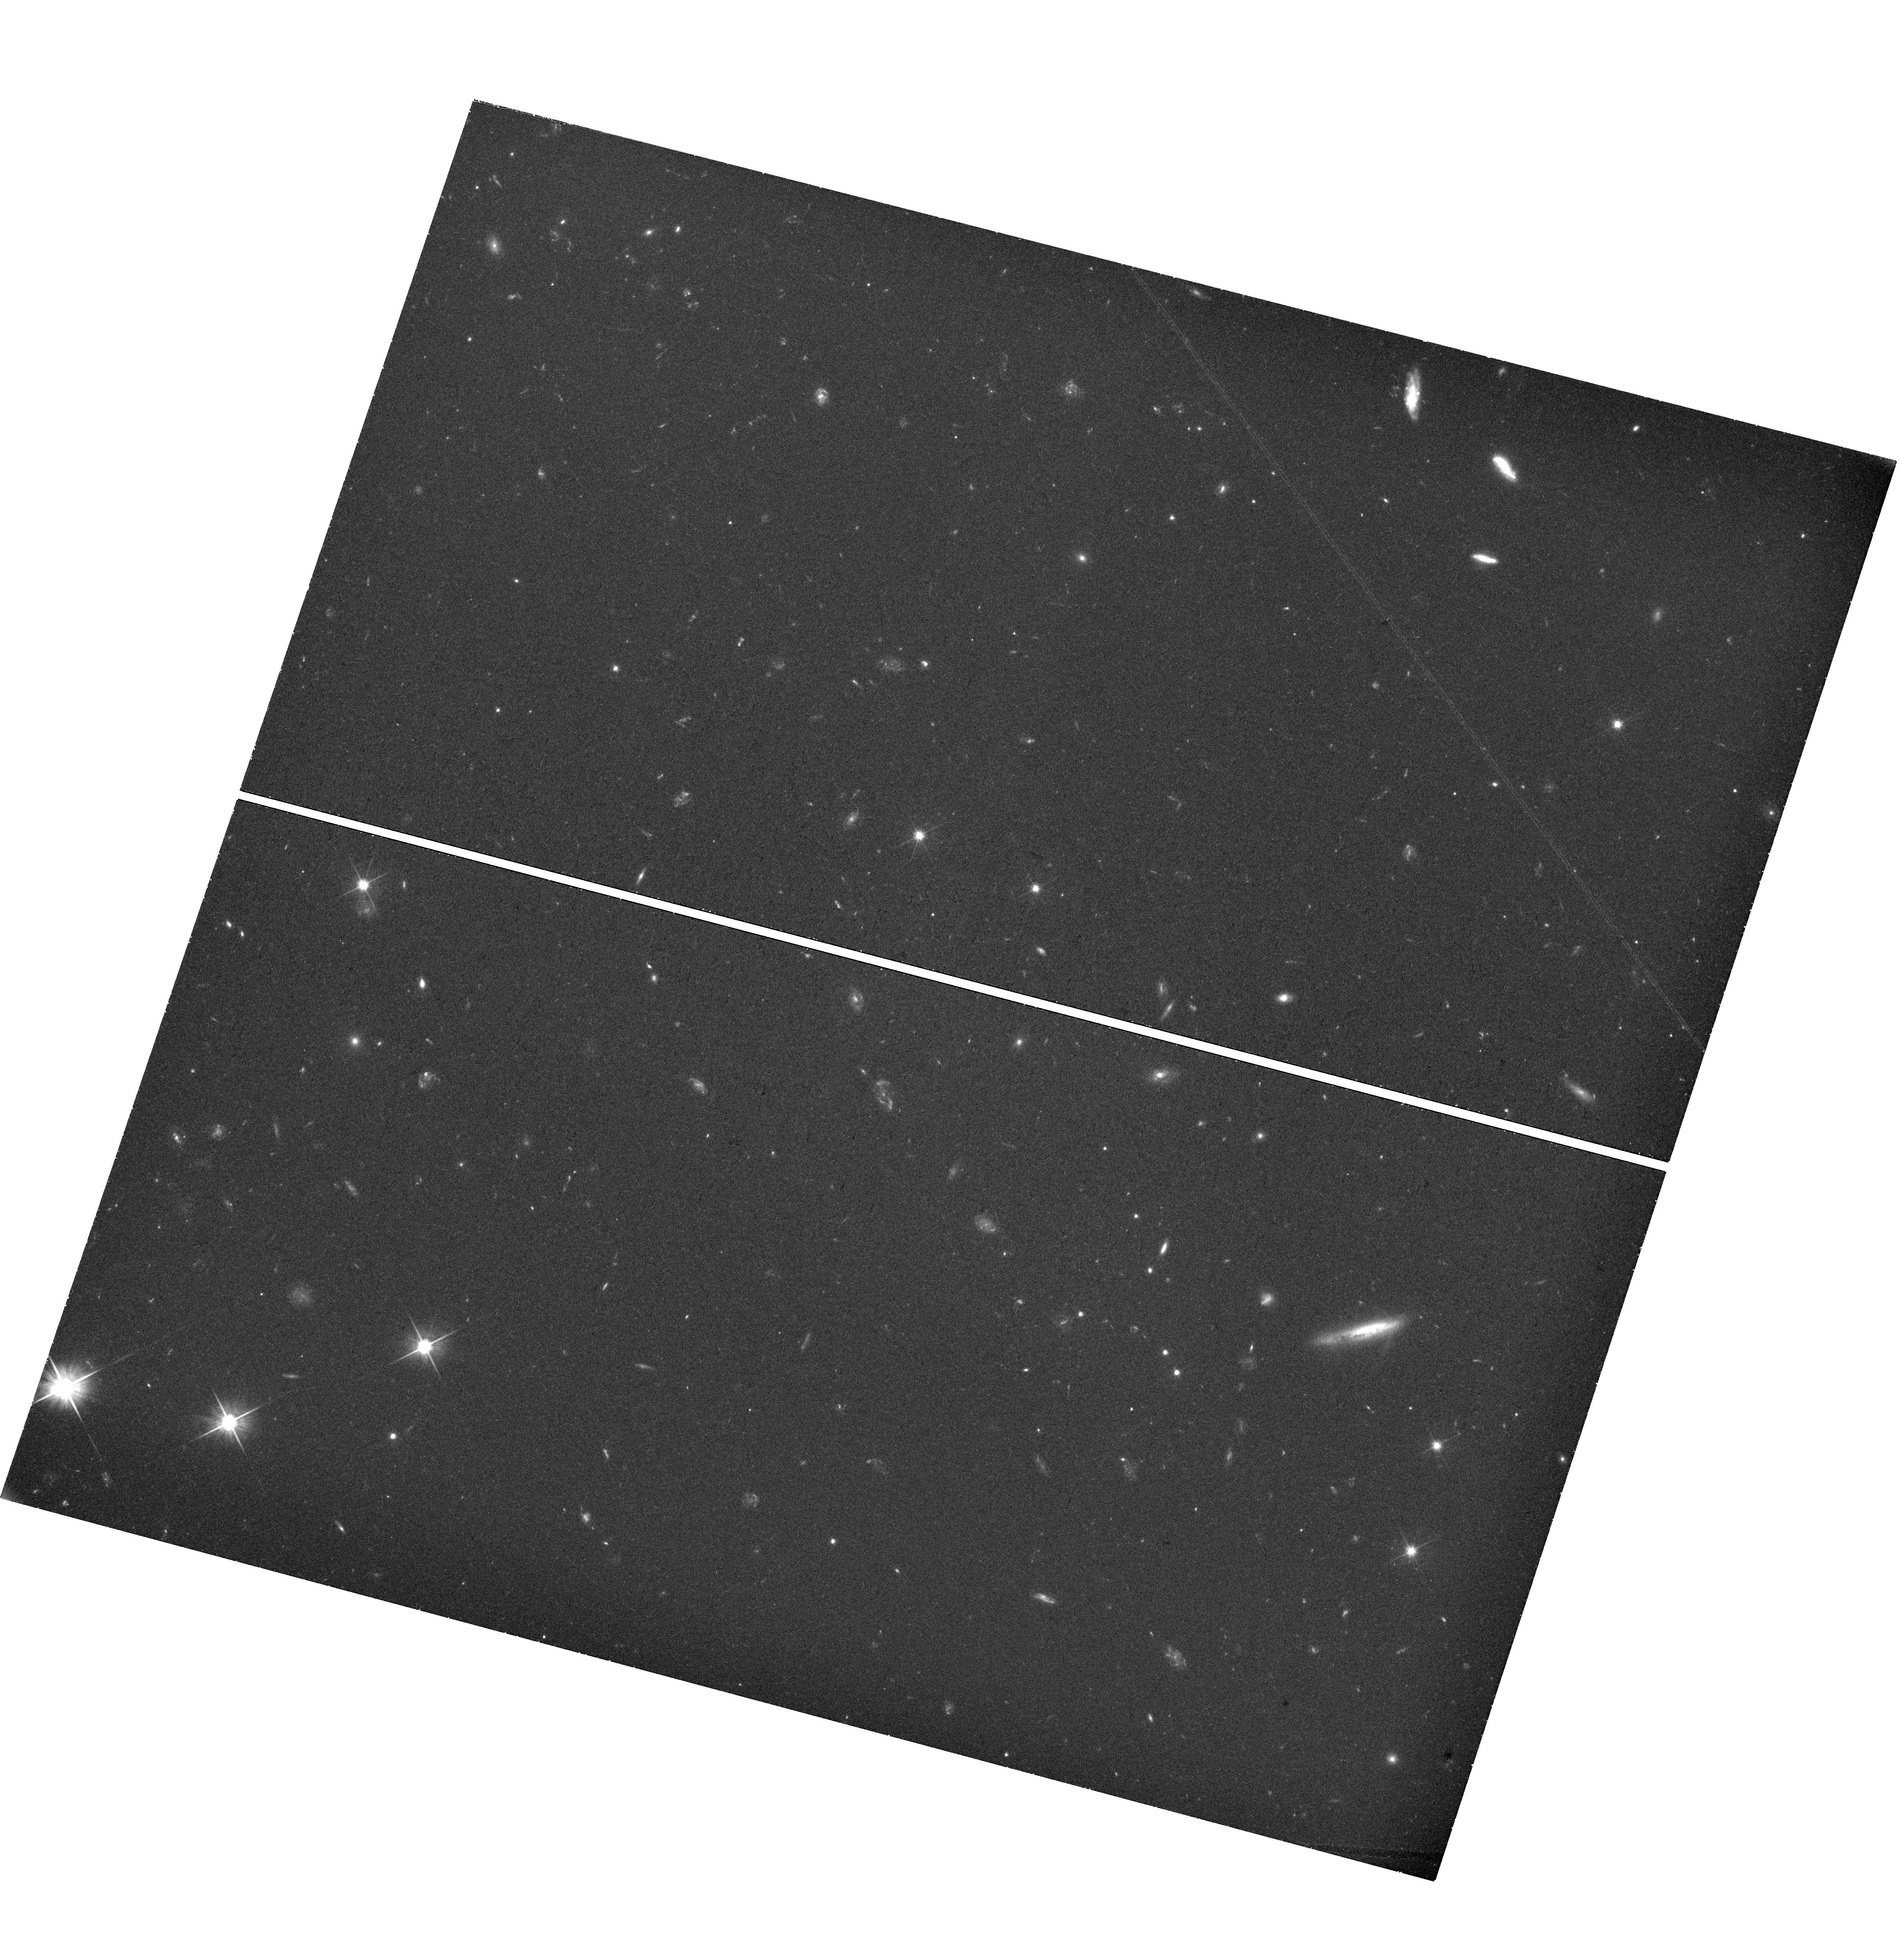
Target: field at RA 260.520°, Dec 65.746°. Instrument: WFC3/UVIS. Filter: F606W. Exposure: 1.1 h. Observation ID: hst_17924_4d_wfc3_uvis_f606w_ifjo4d

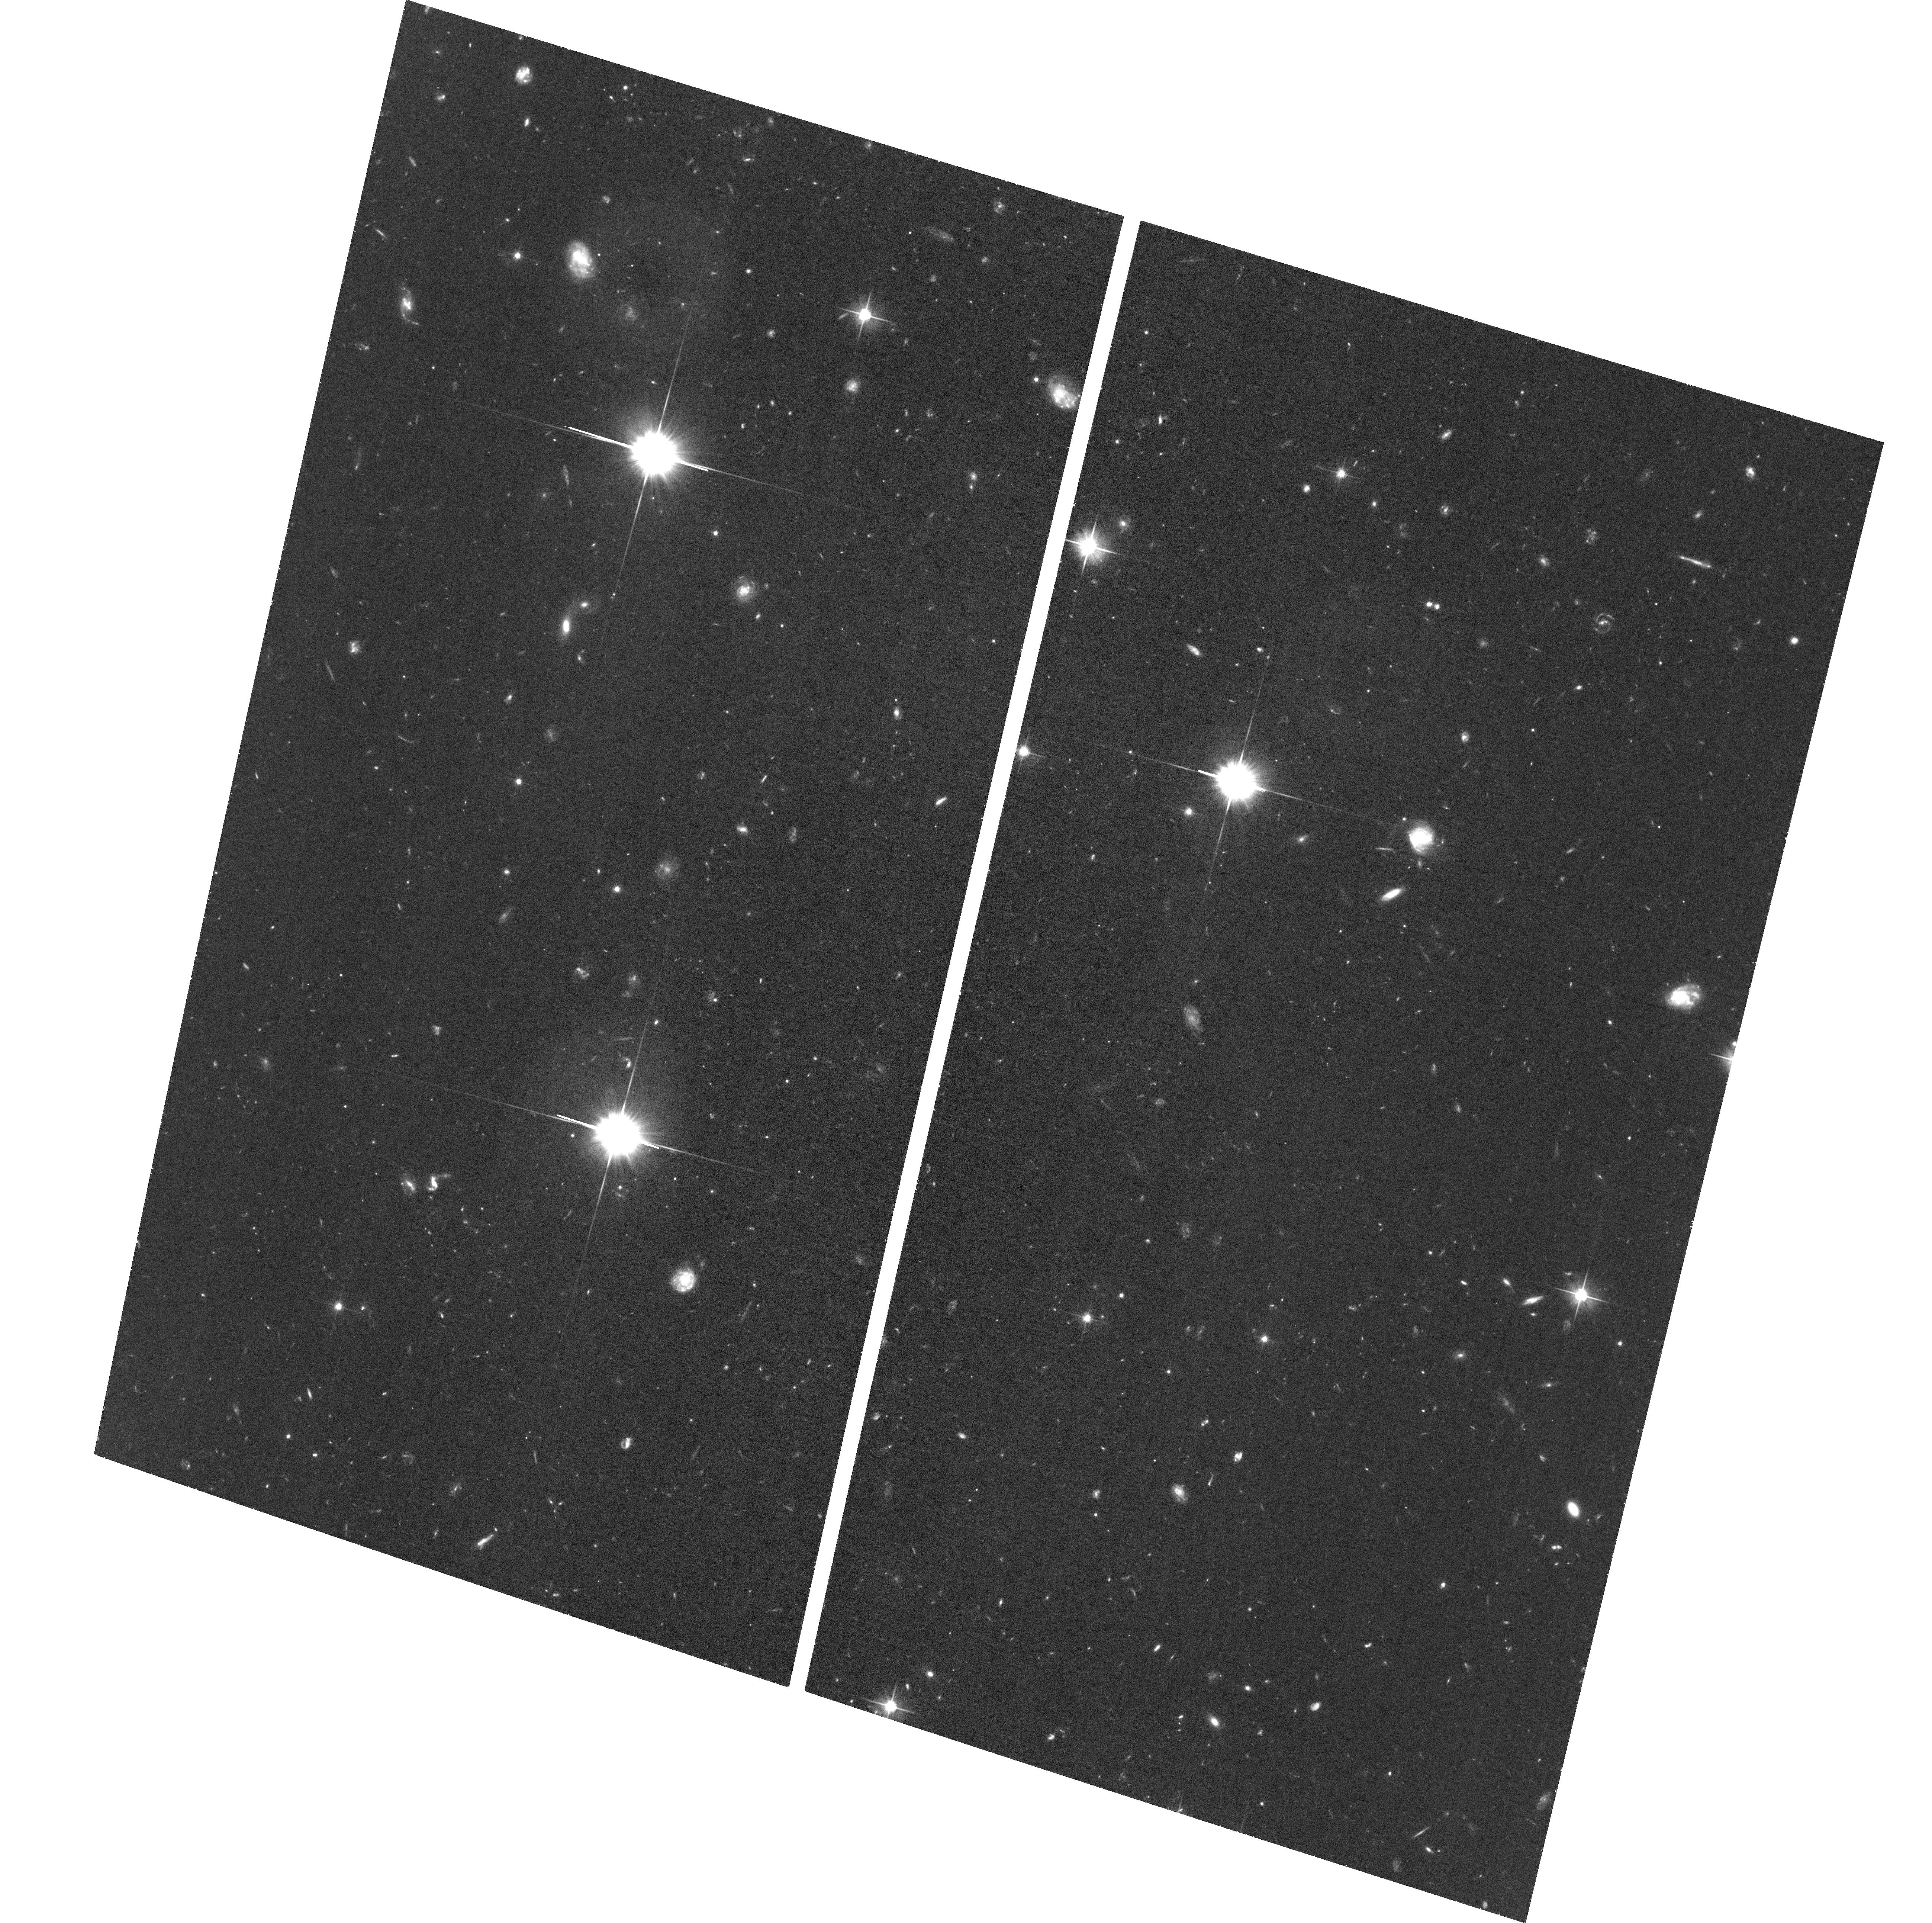
Target: JWST-NEP-TDF-ORI166-3. Instrument: ACS/WFC. Filter: F606W. Exposure: 1.2 h. Observation ID: hst_17924_30_acs_wfc_f606w_jfjo30

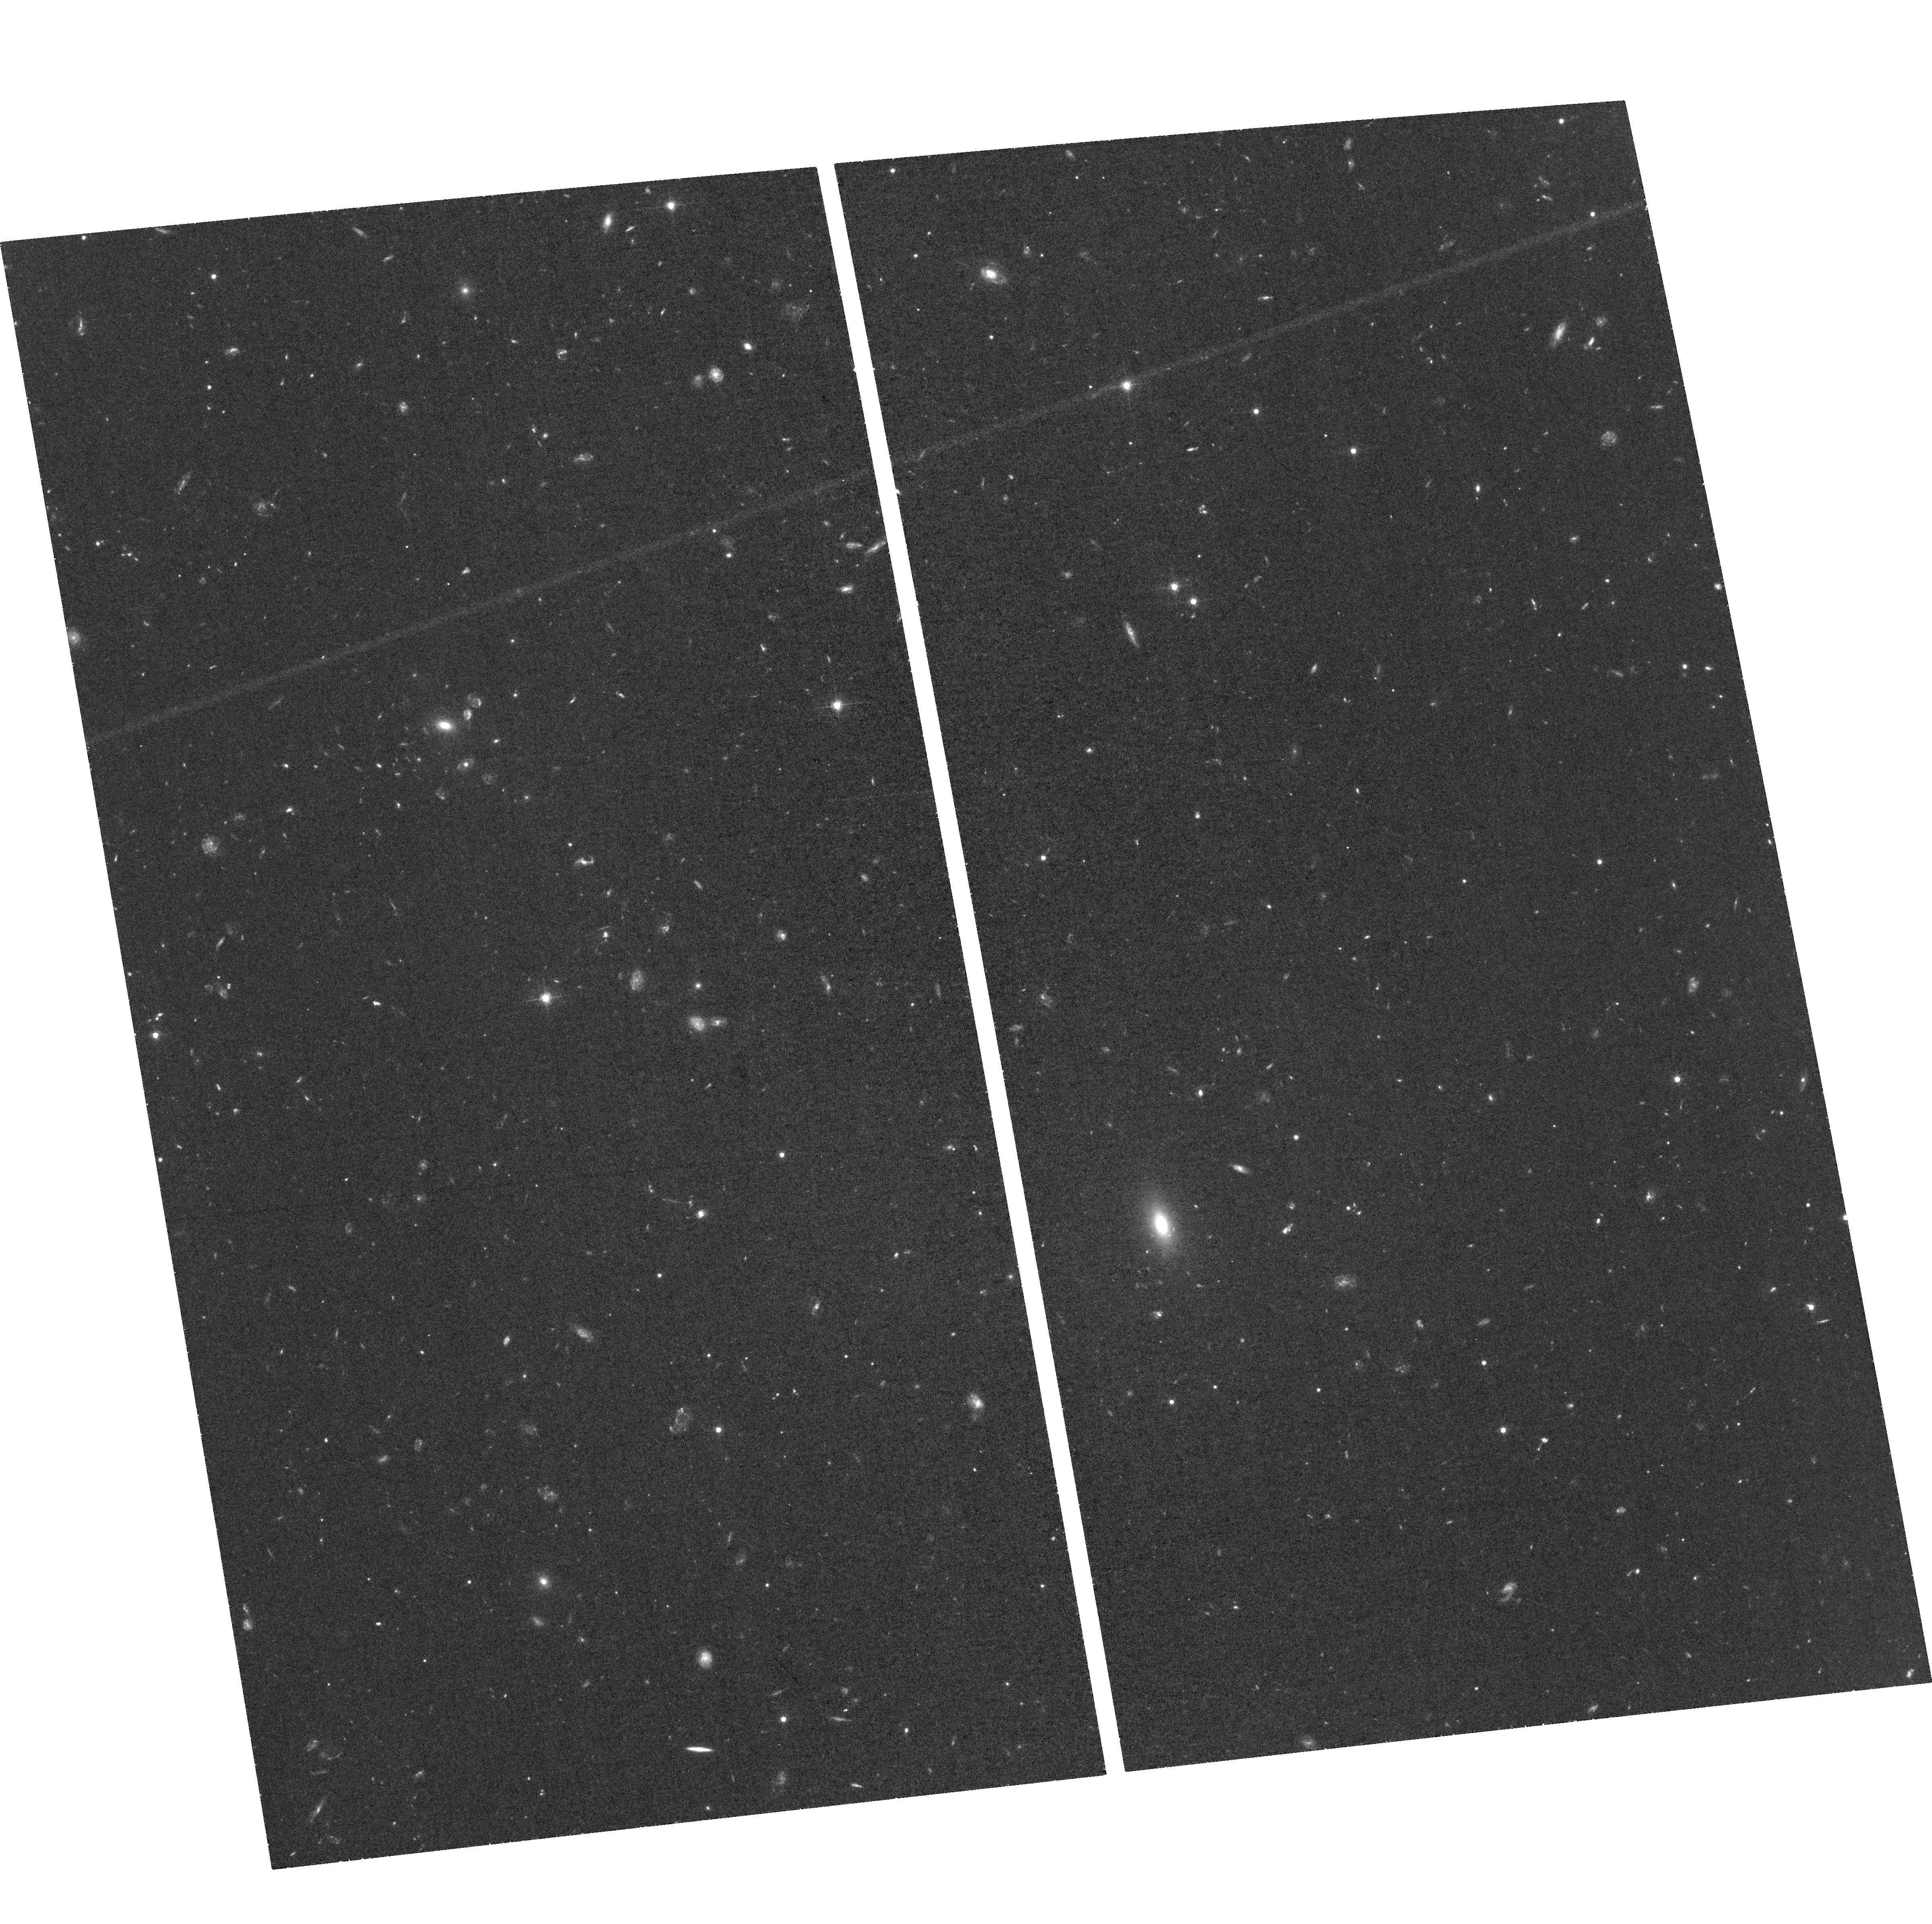
Target: JWST-NEP-TDF. Instrument: ACS/WFC. Filter: F606W. Exposure: 1.2 h. Observation ID: hst_17924_1b_acs_wfc_f606w_jfjo1b

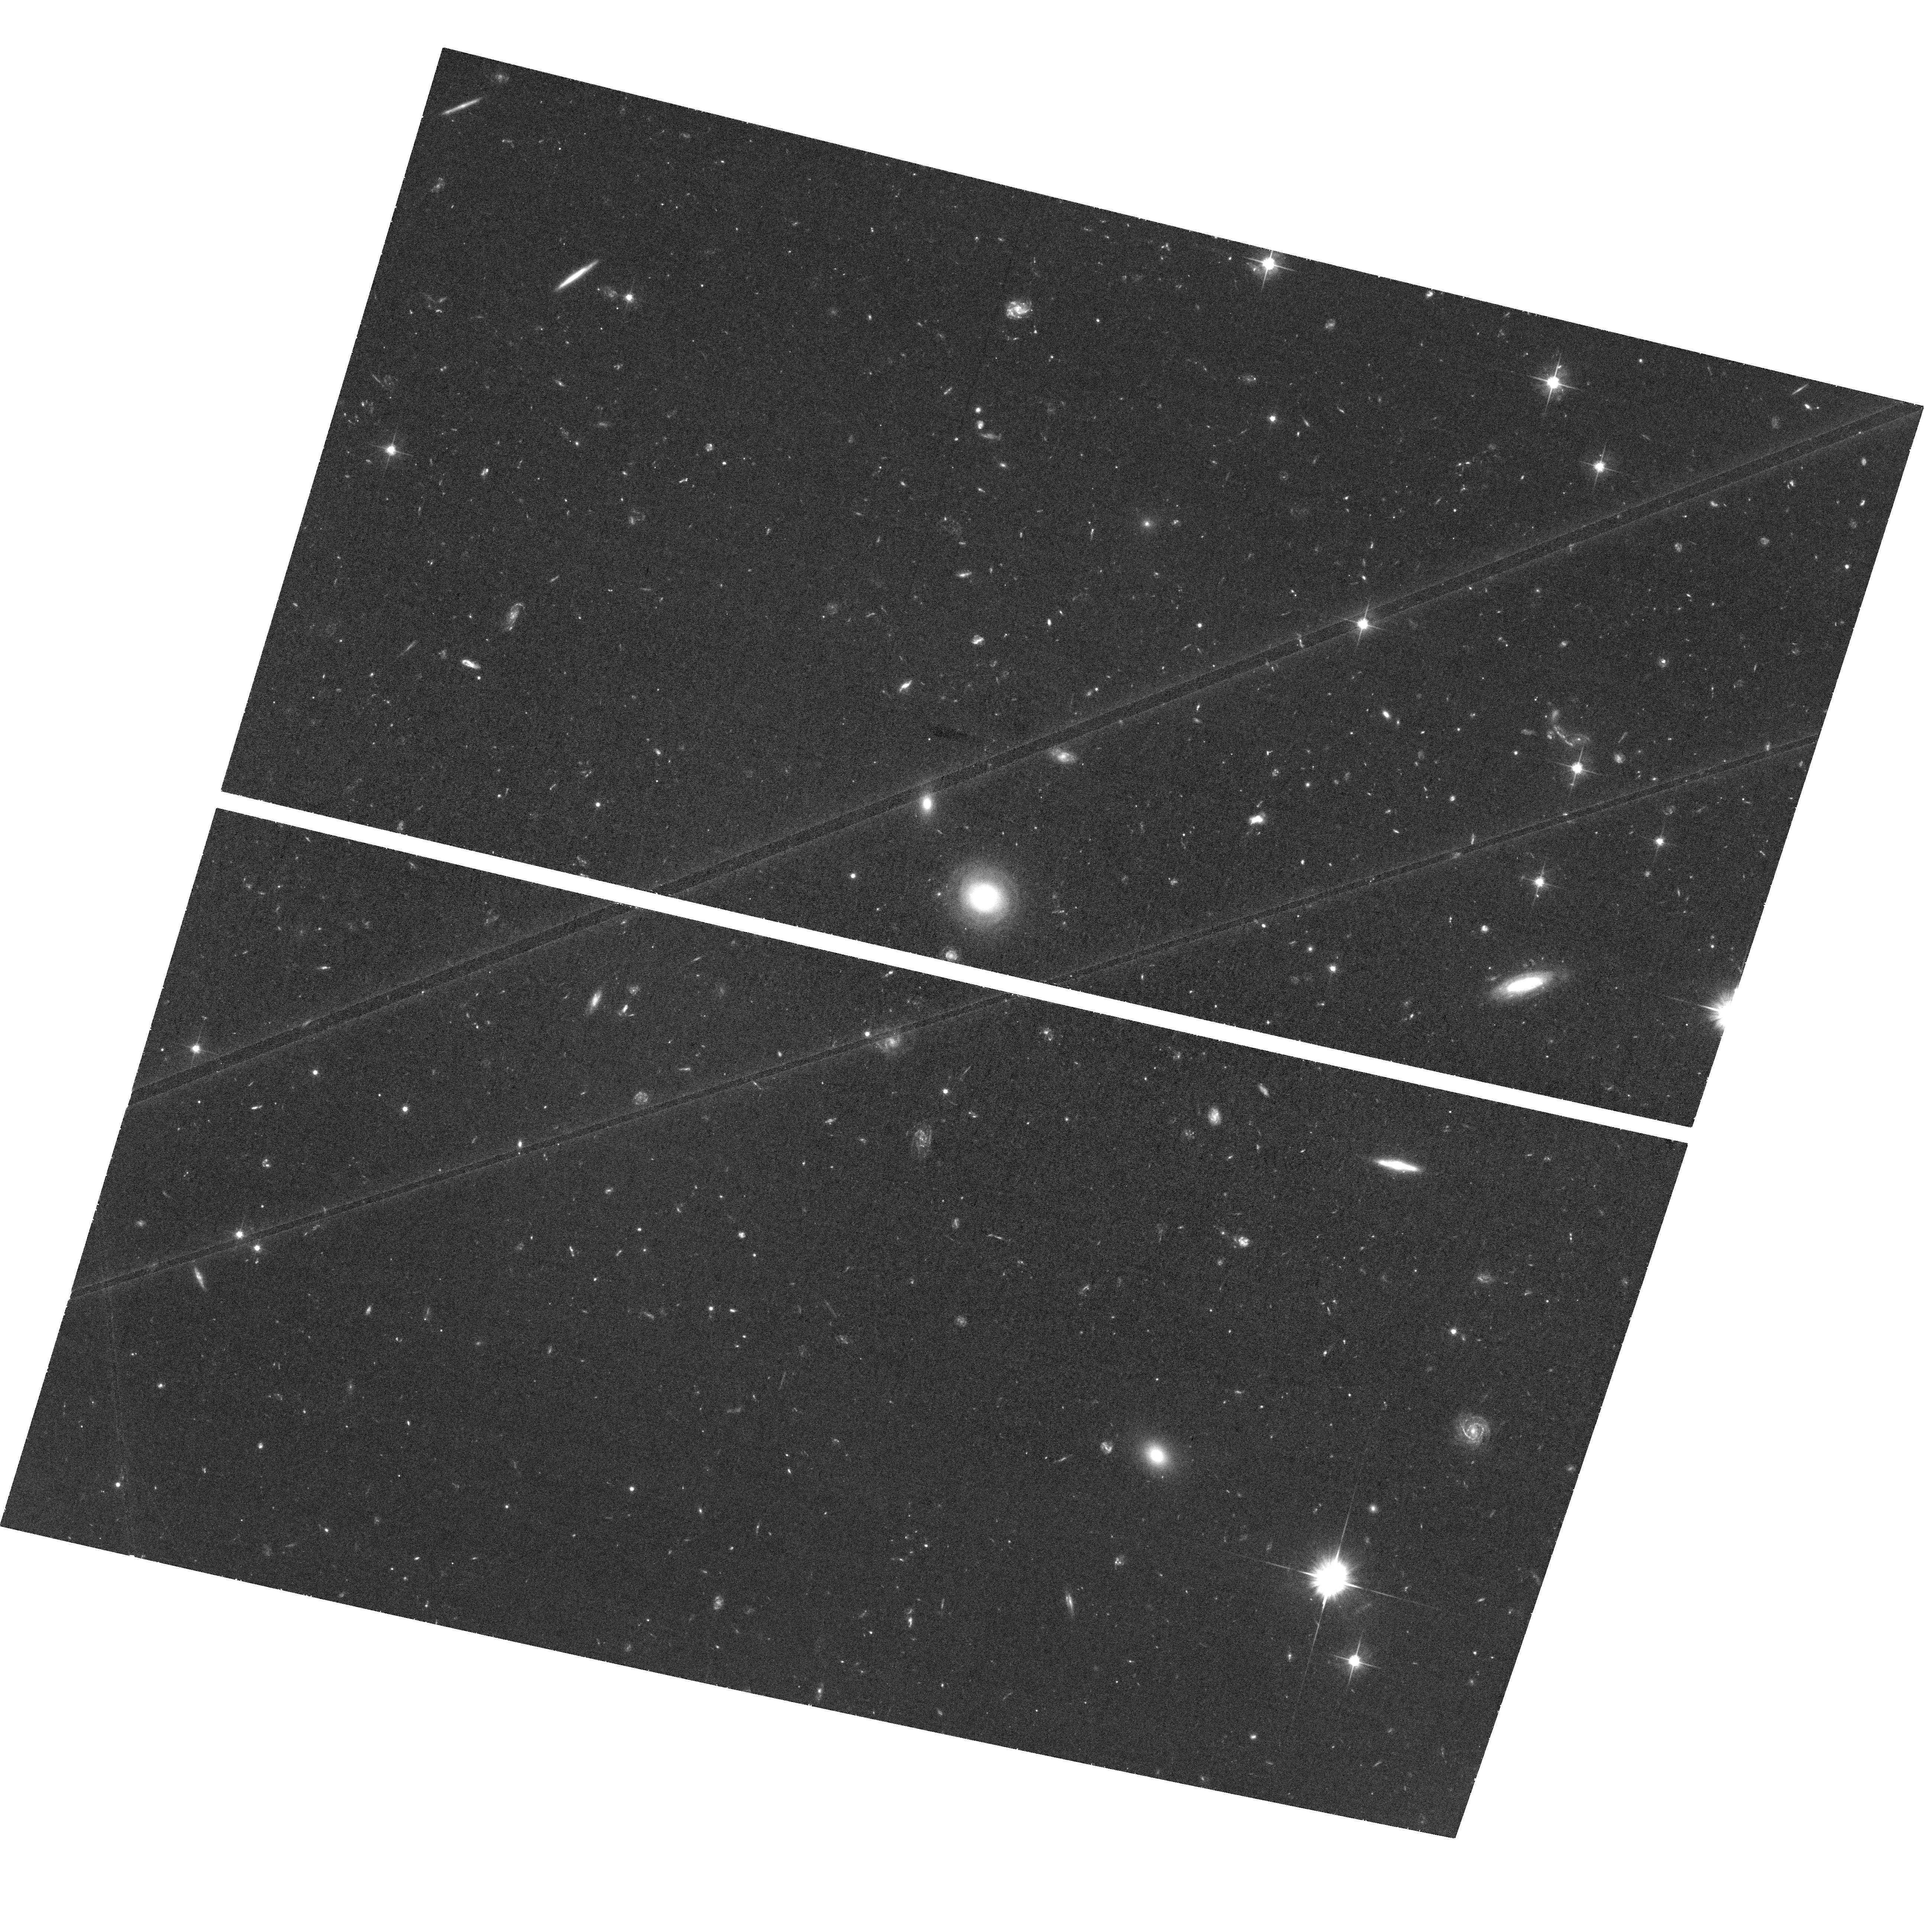
Target: JWST-NEP-TDF-ORI166-1. Instrument: ACS/WFC. Filter: F606W. Exposure: 1.3 h. Observation ID: hst_17924_3a_acs_wfc_f606w_jfjo3a

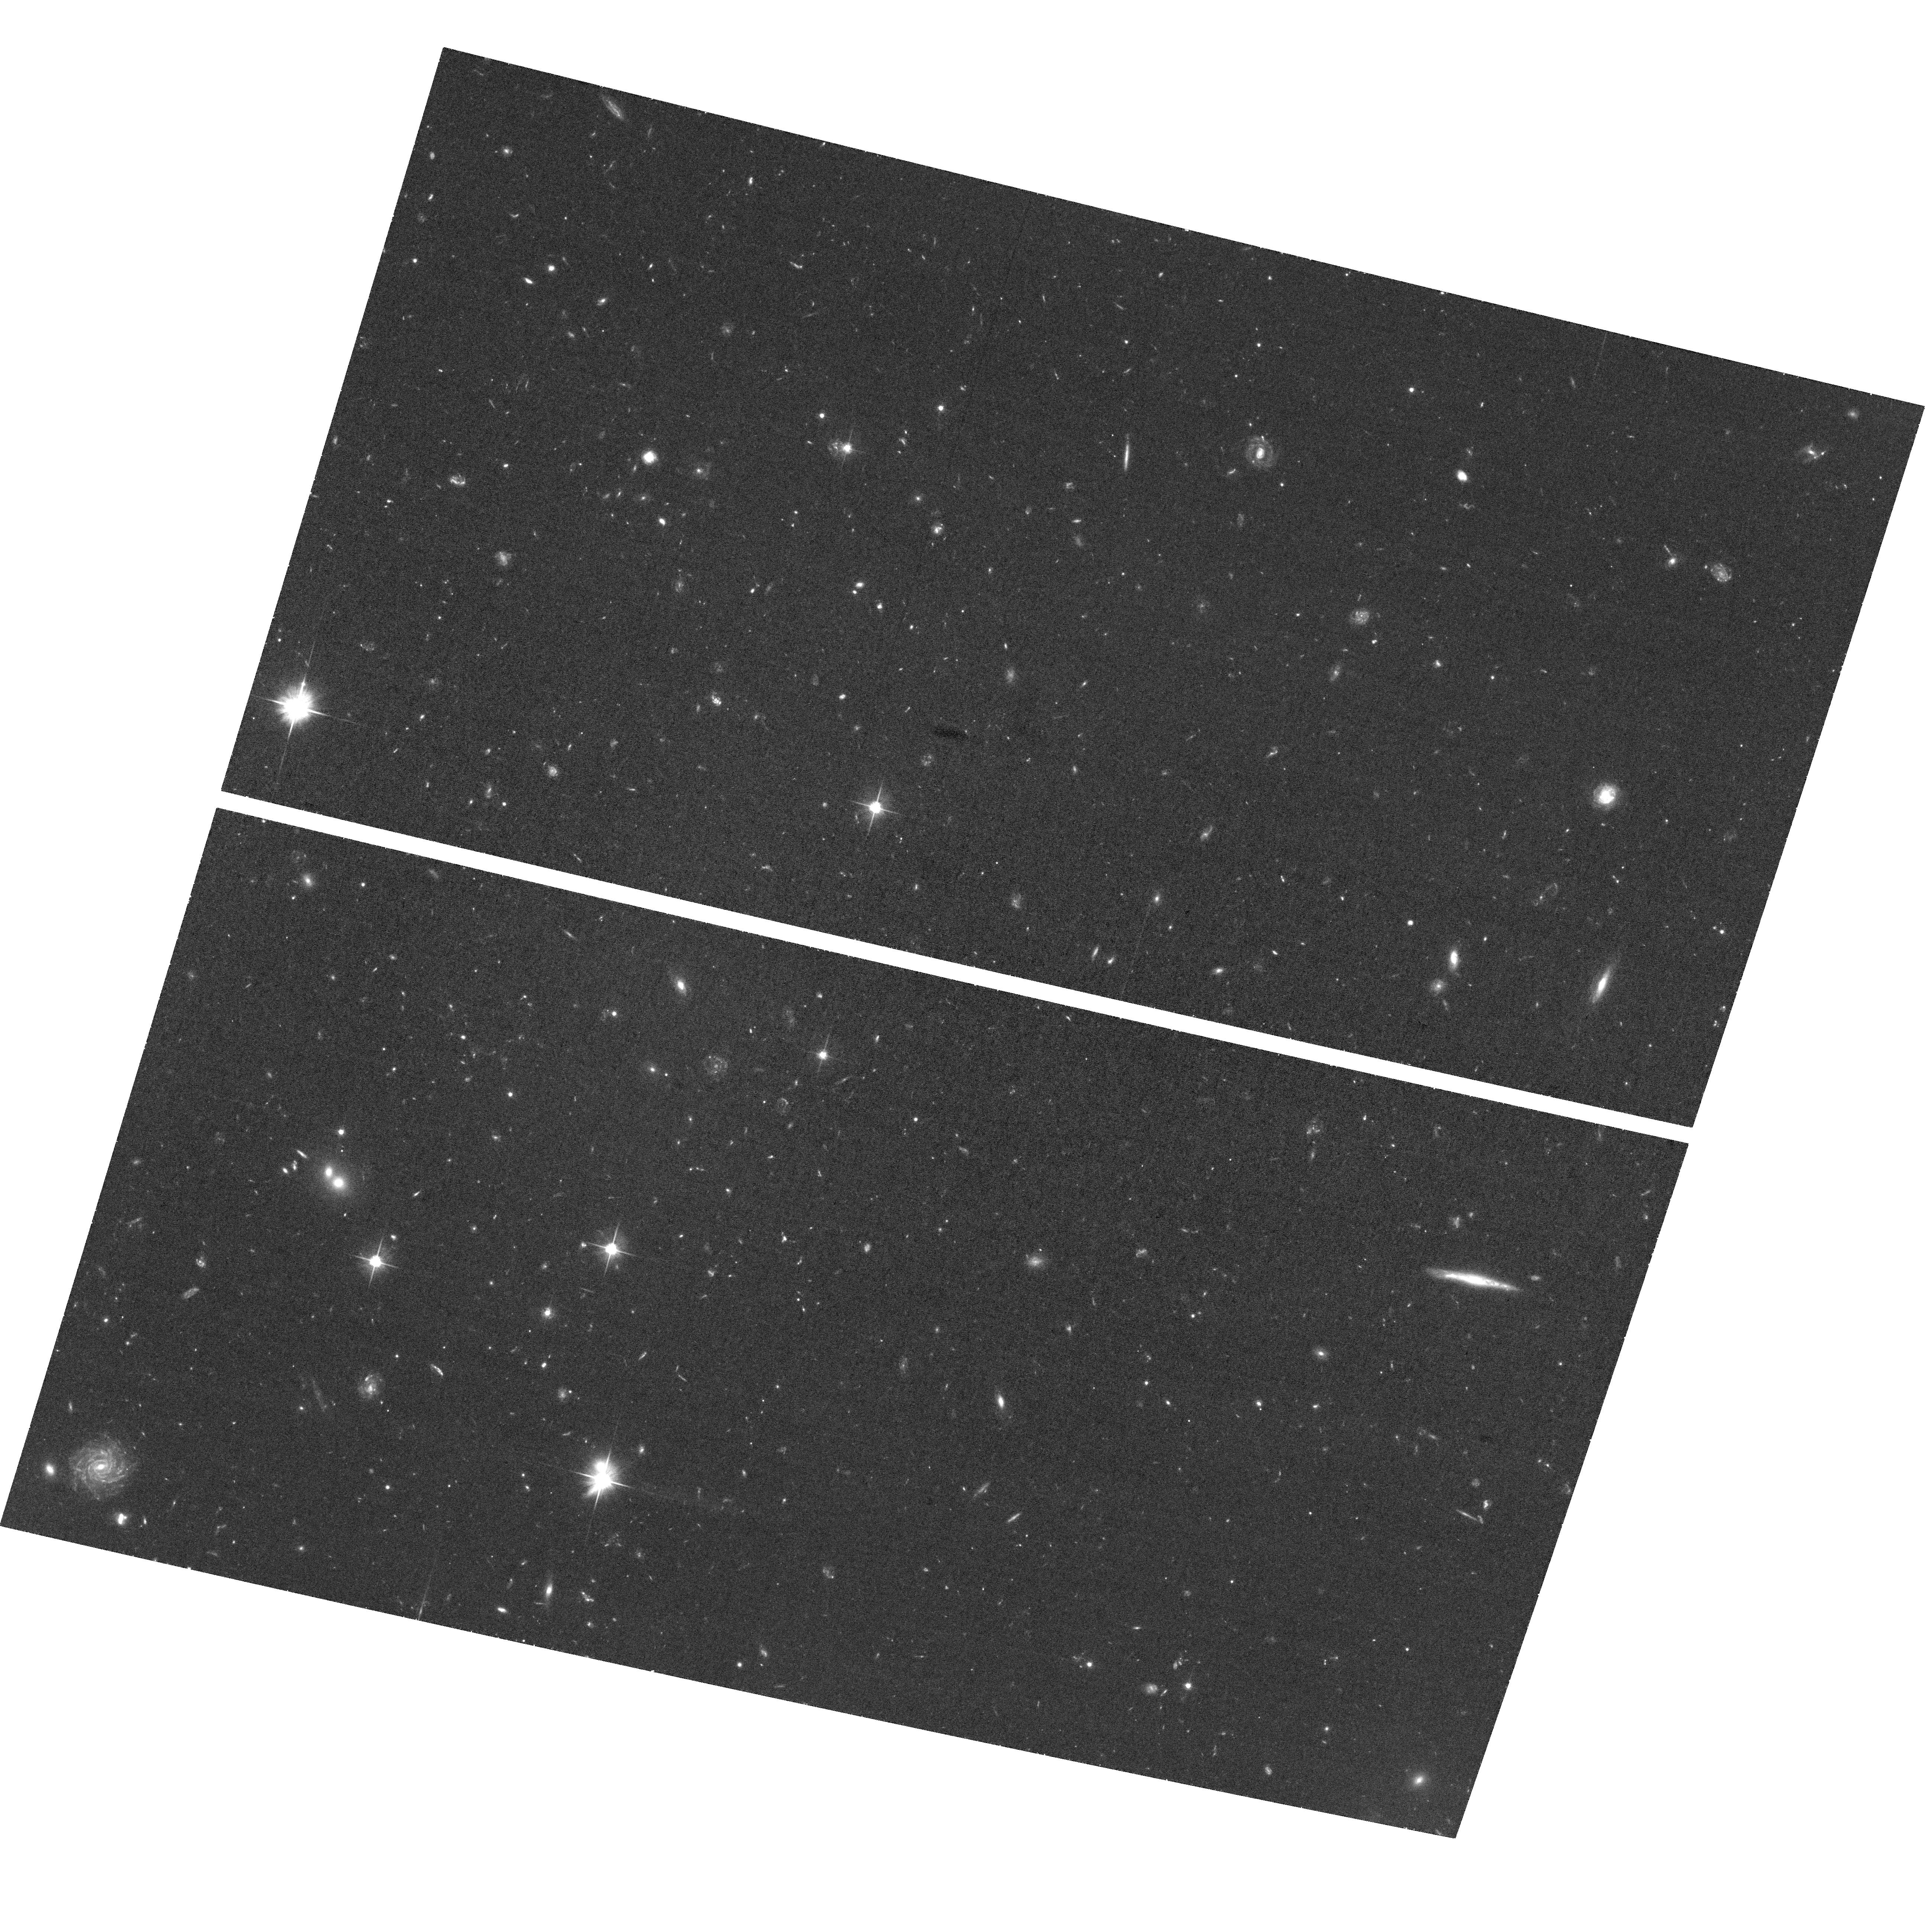
Target: JWST-NEP-TDF-ORI166-2. Instrument: ACS/WFC. Filter: F606W. Exposure: 1.2 h. Observation ID: hst_17924_3b_acs_wfc_f606w_jfjo3b

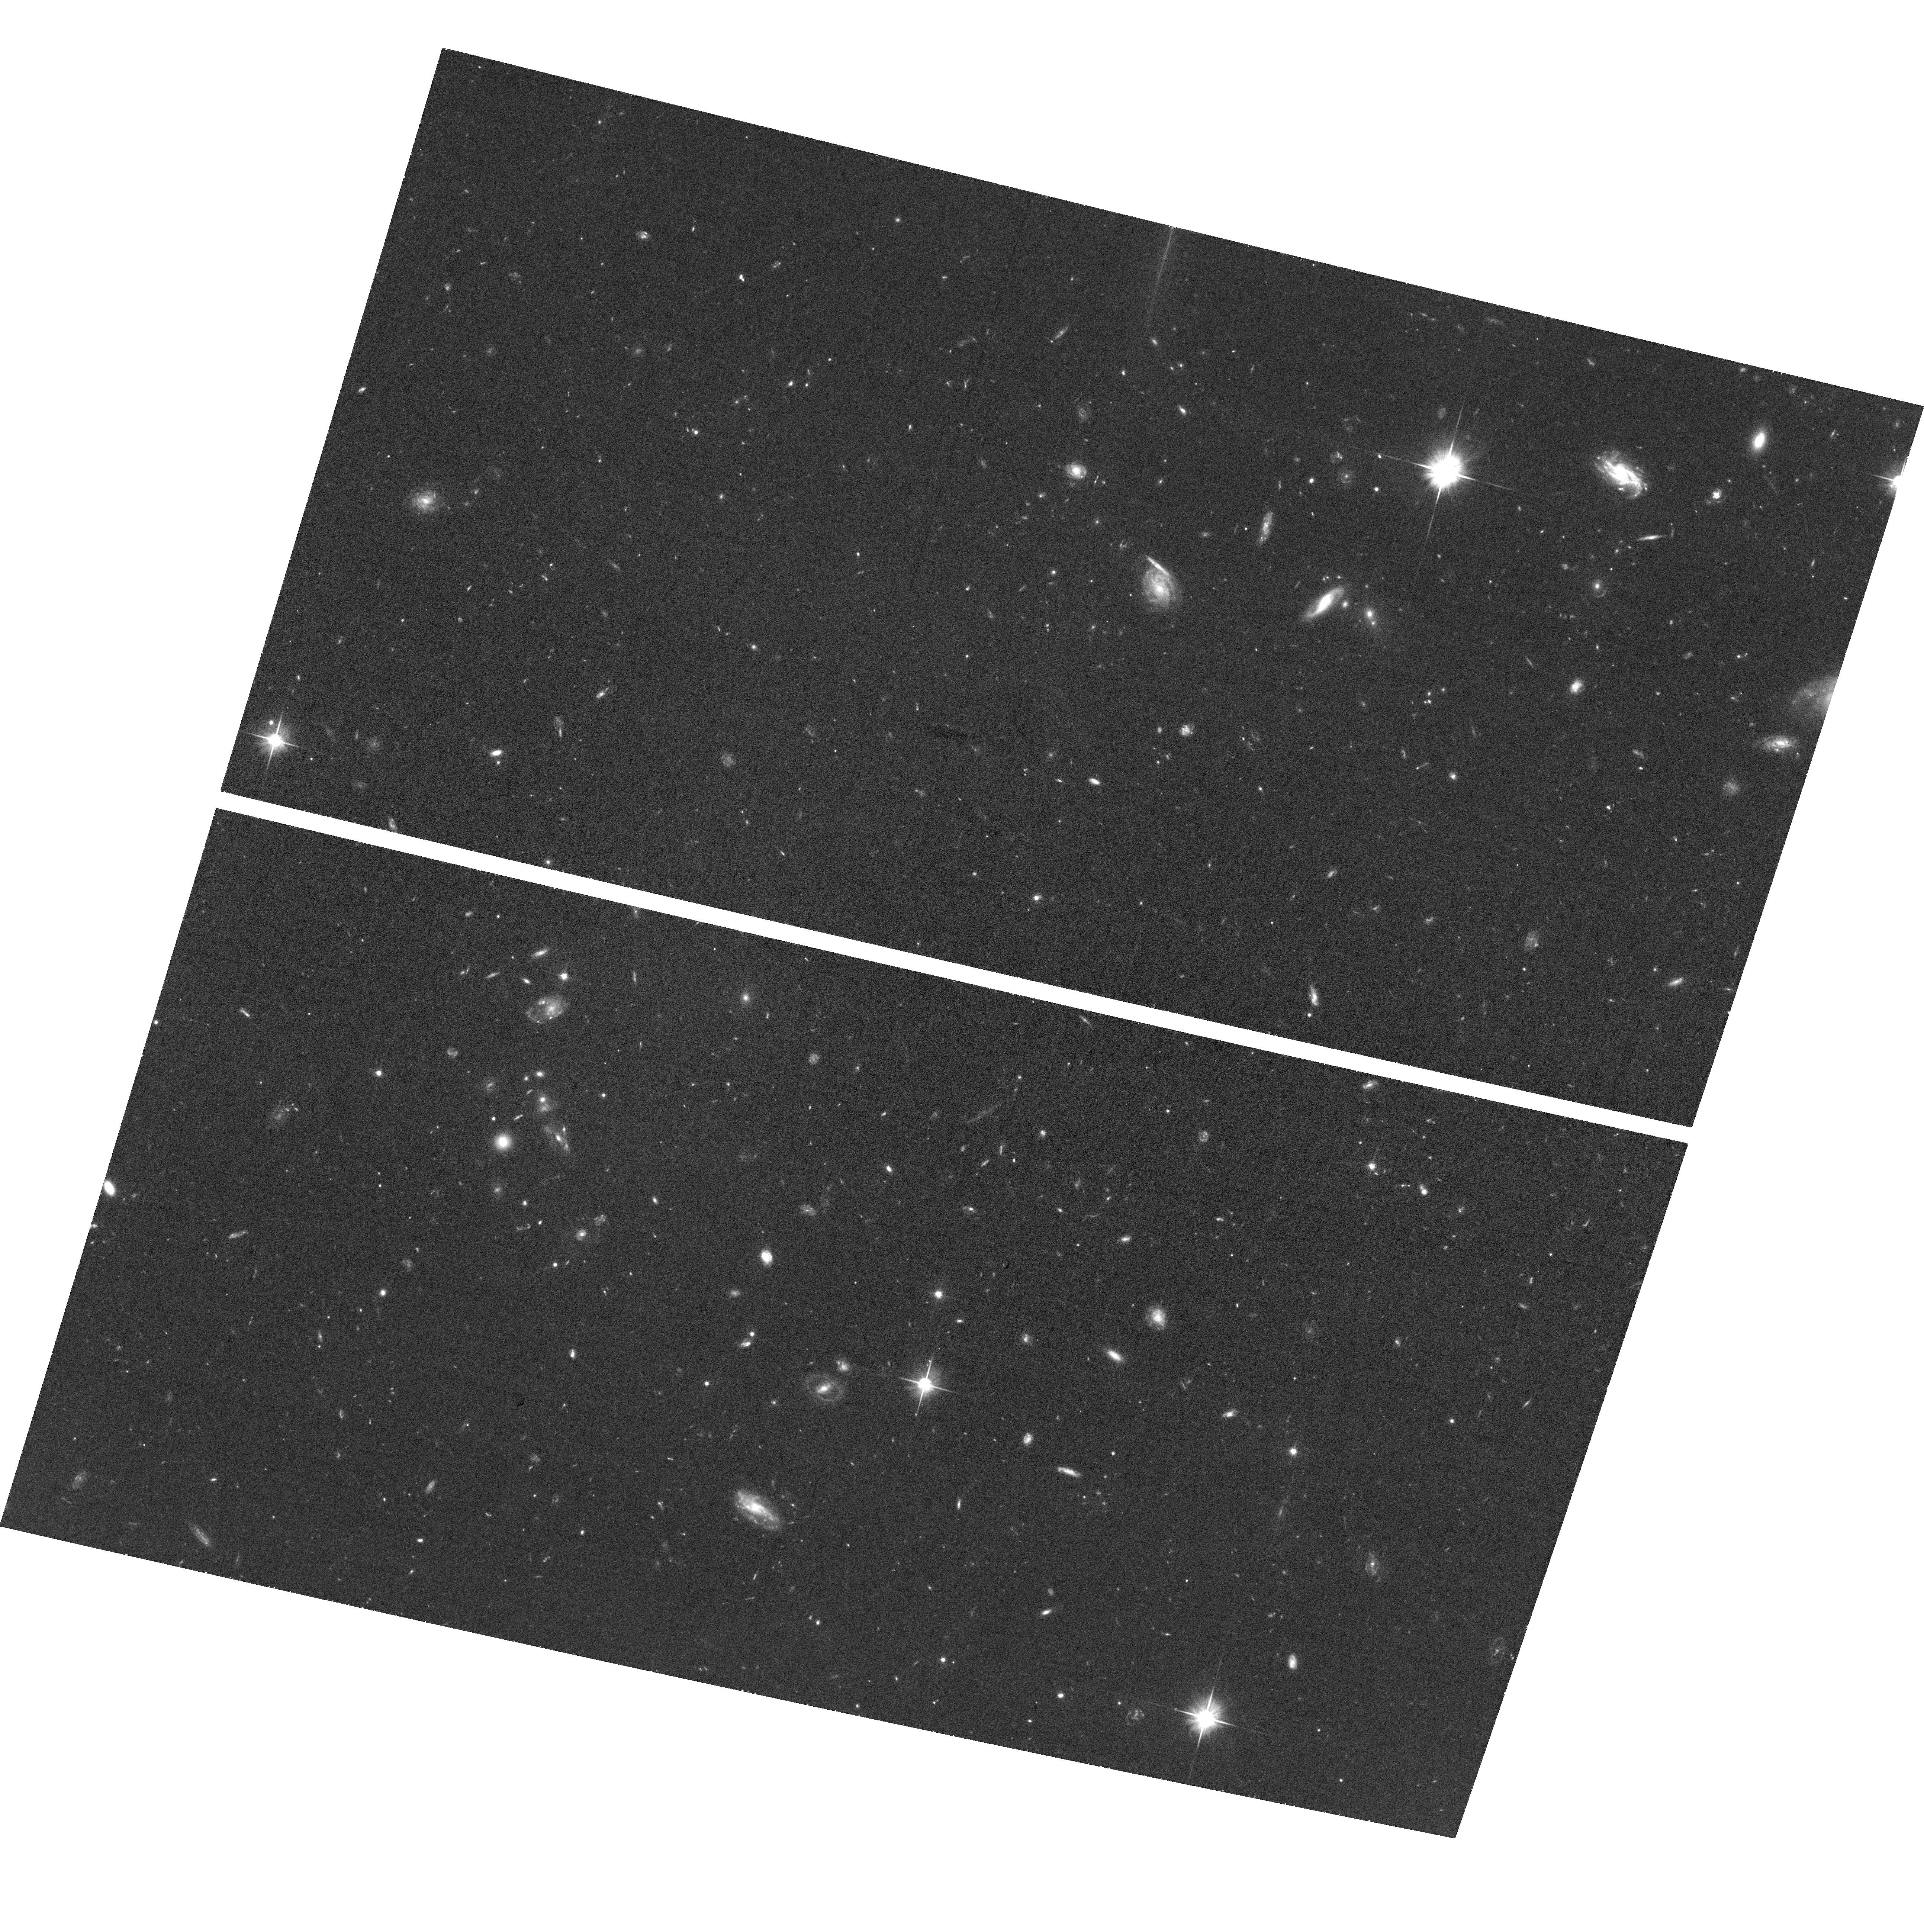
Target: JWST-NEP-TDF-ORI166-4. Instrument: ACS/WFC. Filter: F606W. Exposure: 1 h. Observation ID: hst_17924_3d_acs_wfc_f606w_jfjo3d

TREASURETROVE: Tracing the Growth of SMBHs and Spheroids through Variability and Transients in the JWST NEP Time Domain Field (PI: Smith, Brent M)

We propose F606W monitoring to m_AB < 28 mag of the JWST NEP Time Domain Field (TDF), an area of ~190 arcmin^2, with 1--5 additional epochs (depending on location within the field) to identify faint AGN through their variability on timescales of months through ~10 years and transients such as high-z SNe. F606W corresponds to rest-frame UV at redshifts 1<z<6, where the contrast of AGN variabilty and the host galaxy is greatest. Variability can augment the census of AGN that are missed by other techniques and allow tracing the buildup of SMBHs and the spheroids of their hosts. SNe trace the build-up of stellar mass and provide distances. The NEP TDF was designed for monitoring. It has deep ancillary data from X-ray to radio, including ACS/WFC F606W+F435W imaging to mAB~29 mag, WFC3/UVIS F275W, and partial coverage by JWST NIRCam (0.8--5 um). The prior HST images yielded 12 transients and 110 variable candidates in areas of overlap, and the combined data enable comprehensive study of host-galaxy SEDs. Future time-domain monitoring requires a careful cross-calibration of faint galaxy photometry between ACS/WFC and WFC3/UVIS. TREASURETROVE's main science goals are: (1) Discover/confirm ~600 AGN via variability and ~30 new SNe, using the efficient areal coverage and cadence that is possible only with ACS + WFC3 in parallel; (2) Trace SMBH/spheroid mass buildup from z<6.5 via structure functions and star-formation mass buildup via SNe rates from z<3. (3) Provide a census of low-luminosity AGN varying by >0.2 mag to m_AB<27.5. (4) Cross-calibrate faint-galaxy photometry between ACS/WFC and WFC3/UVIS in F606W to enable >10 year time-domain studies when ACS/WFC is turned off.